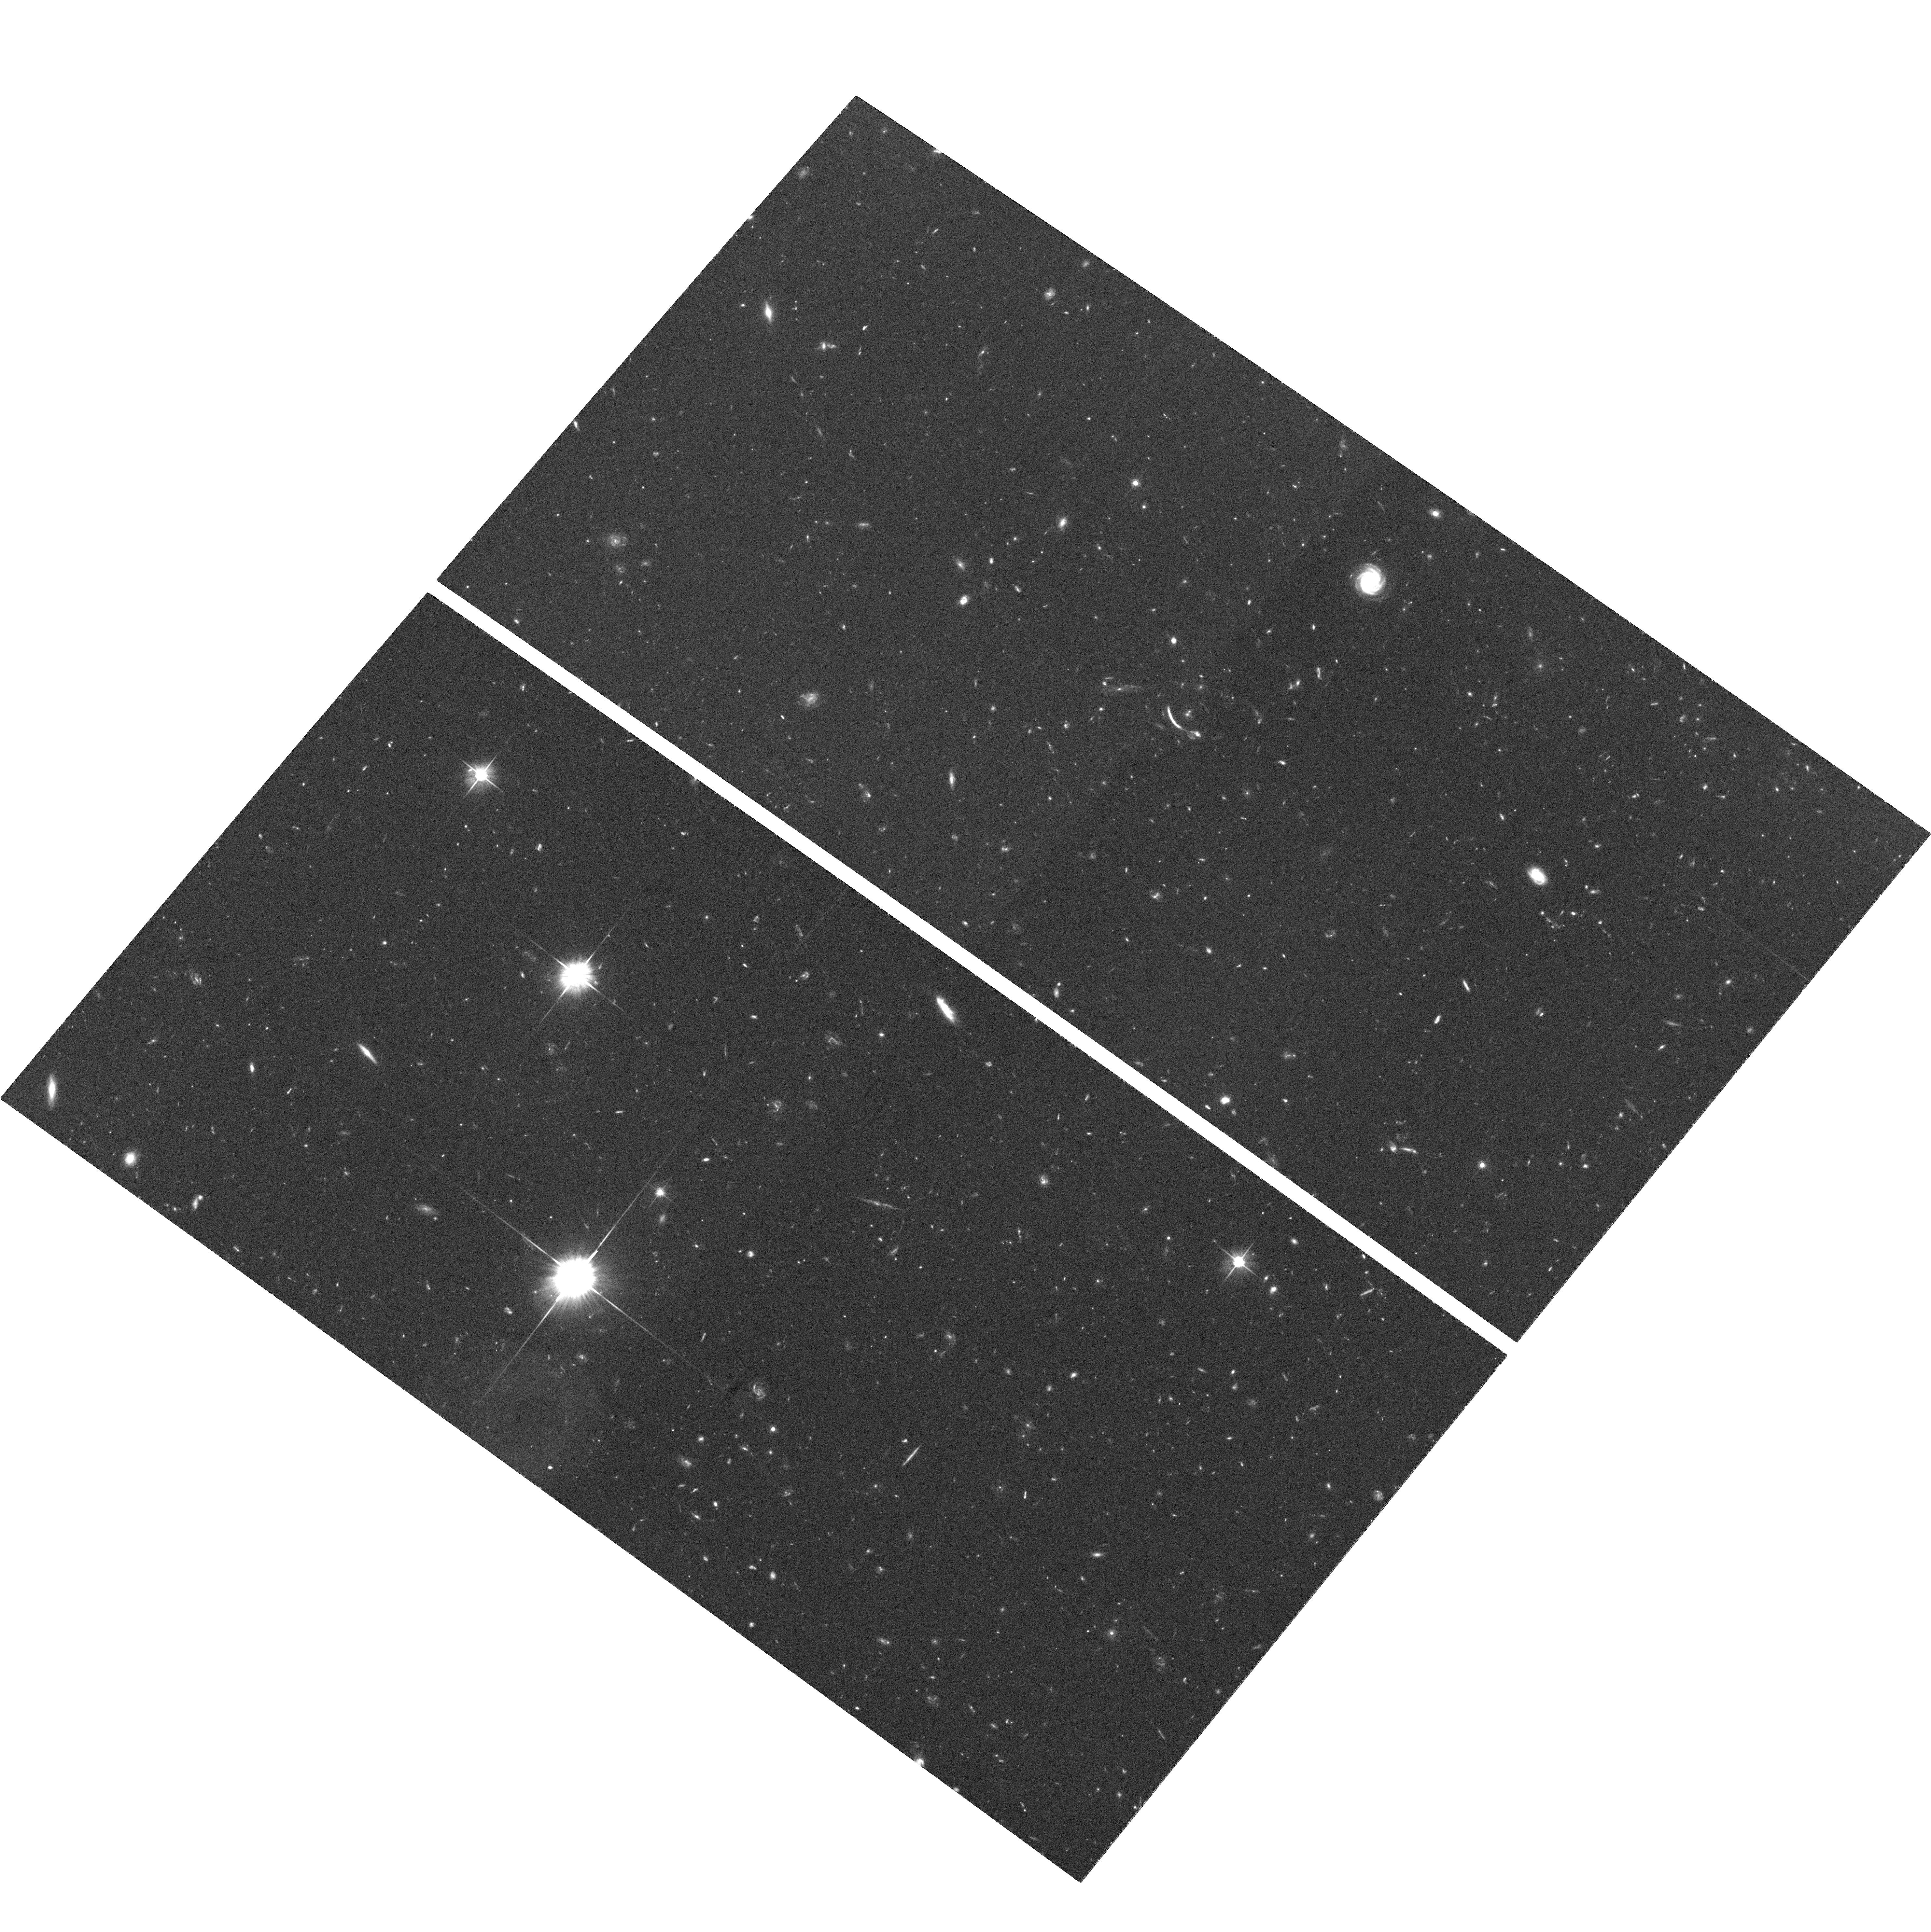
Target: CL1053+5735-ARC
Instrument: ACS/WFC
Filter: F606W
Exposure: 1.3 h
Observation ID: hst_9404_01_acs_wfc_f606w_j8fq01

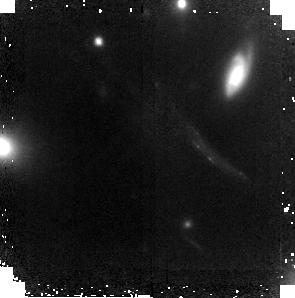
Target: ABELL2218-ARC
Instrument: NICMOS/NIC2
Filter: F160W
Exposure: 2.3 h
Observation ID: n8fq03010

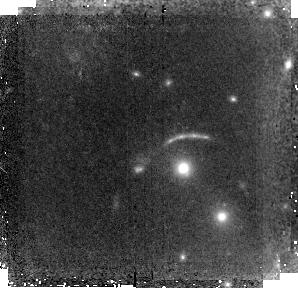
Target: CL1053+5735-ARC
Instrument: NICMOS/NIC2
Filter: F160W
Exposure: 2.3 h
Observation ID: n8fq02010

Spatially Resolved Stellar Populations in Two z~2.5 Gravitational Arcs (PI: Thompson, David John)

We propose to use ACS and NICMOS to observe two gravitationally lensed galaxies at z~2.5. We will combine these data with existing archival and scheduled GTO observation to make spatially resolved maps of color, dust, and age for these objects. We will then use these maps to study the properties of individual star-forming regions within these galaxies, to search for an underlying old stellar population between the knots of active star formation, and to test previous HST and ground-based studies which have hitherto relied on spatially unresolved colors alone to study stellar population in high redshift star-forming galaxies. Ours will be the first study of stellar populations of Lyman Break Galaxies on sub-galactic scales, and will give important new insights into the way that these high-$z$ galaxies are assembled.